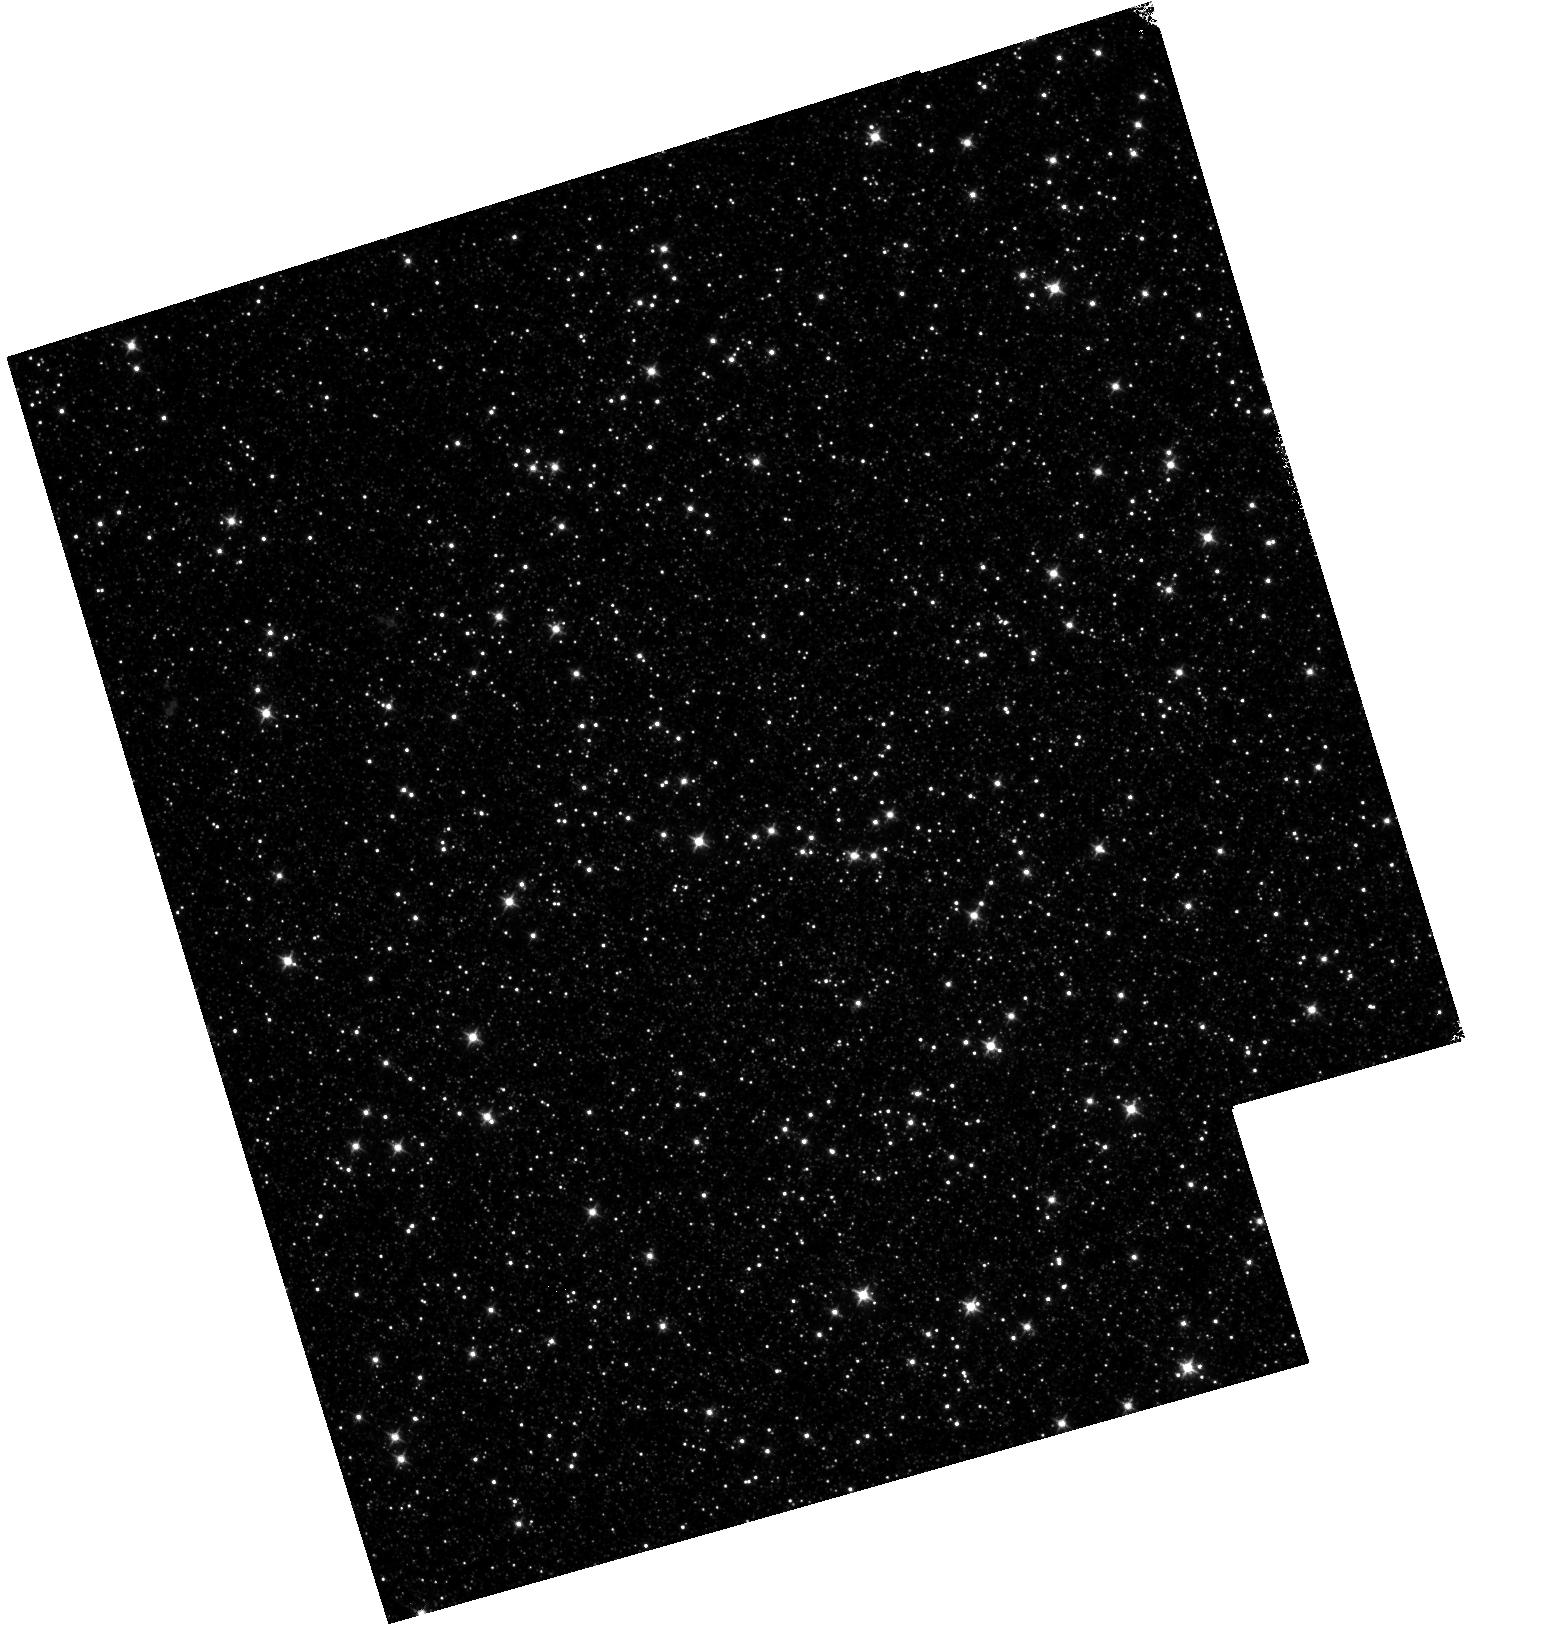
Target: OMEGACEN
Instrument: WFC3/IR
Filter: F098M
Exposure: 18 min
Observation ID: hst_12340_02_wfc3_ir_f098m_iblq02

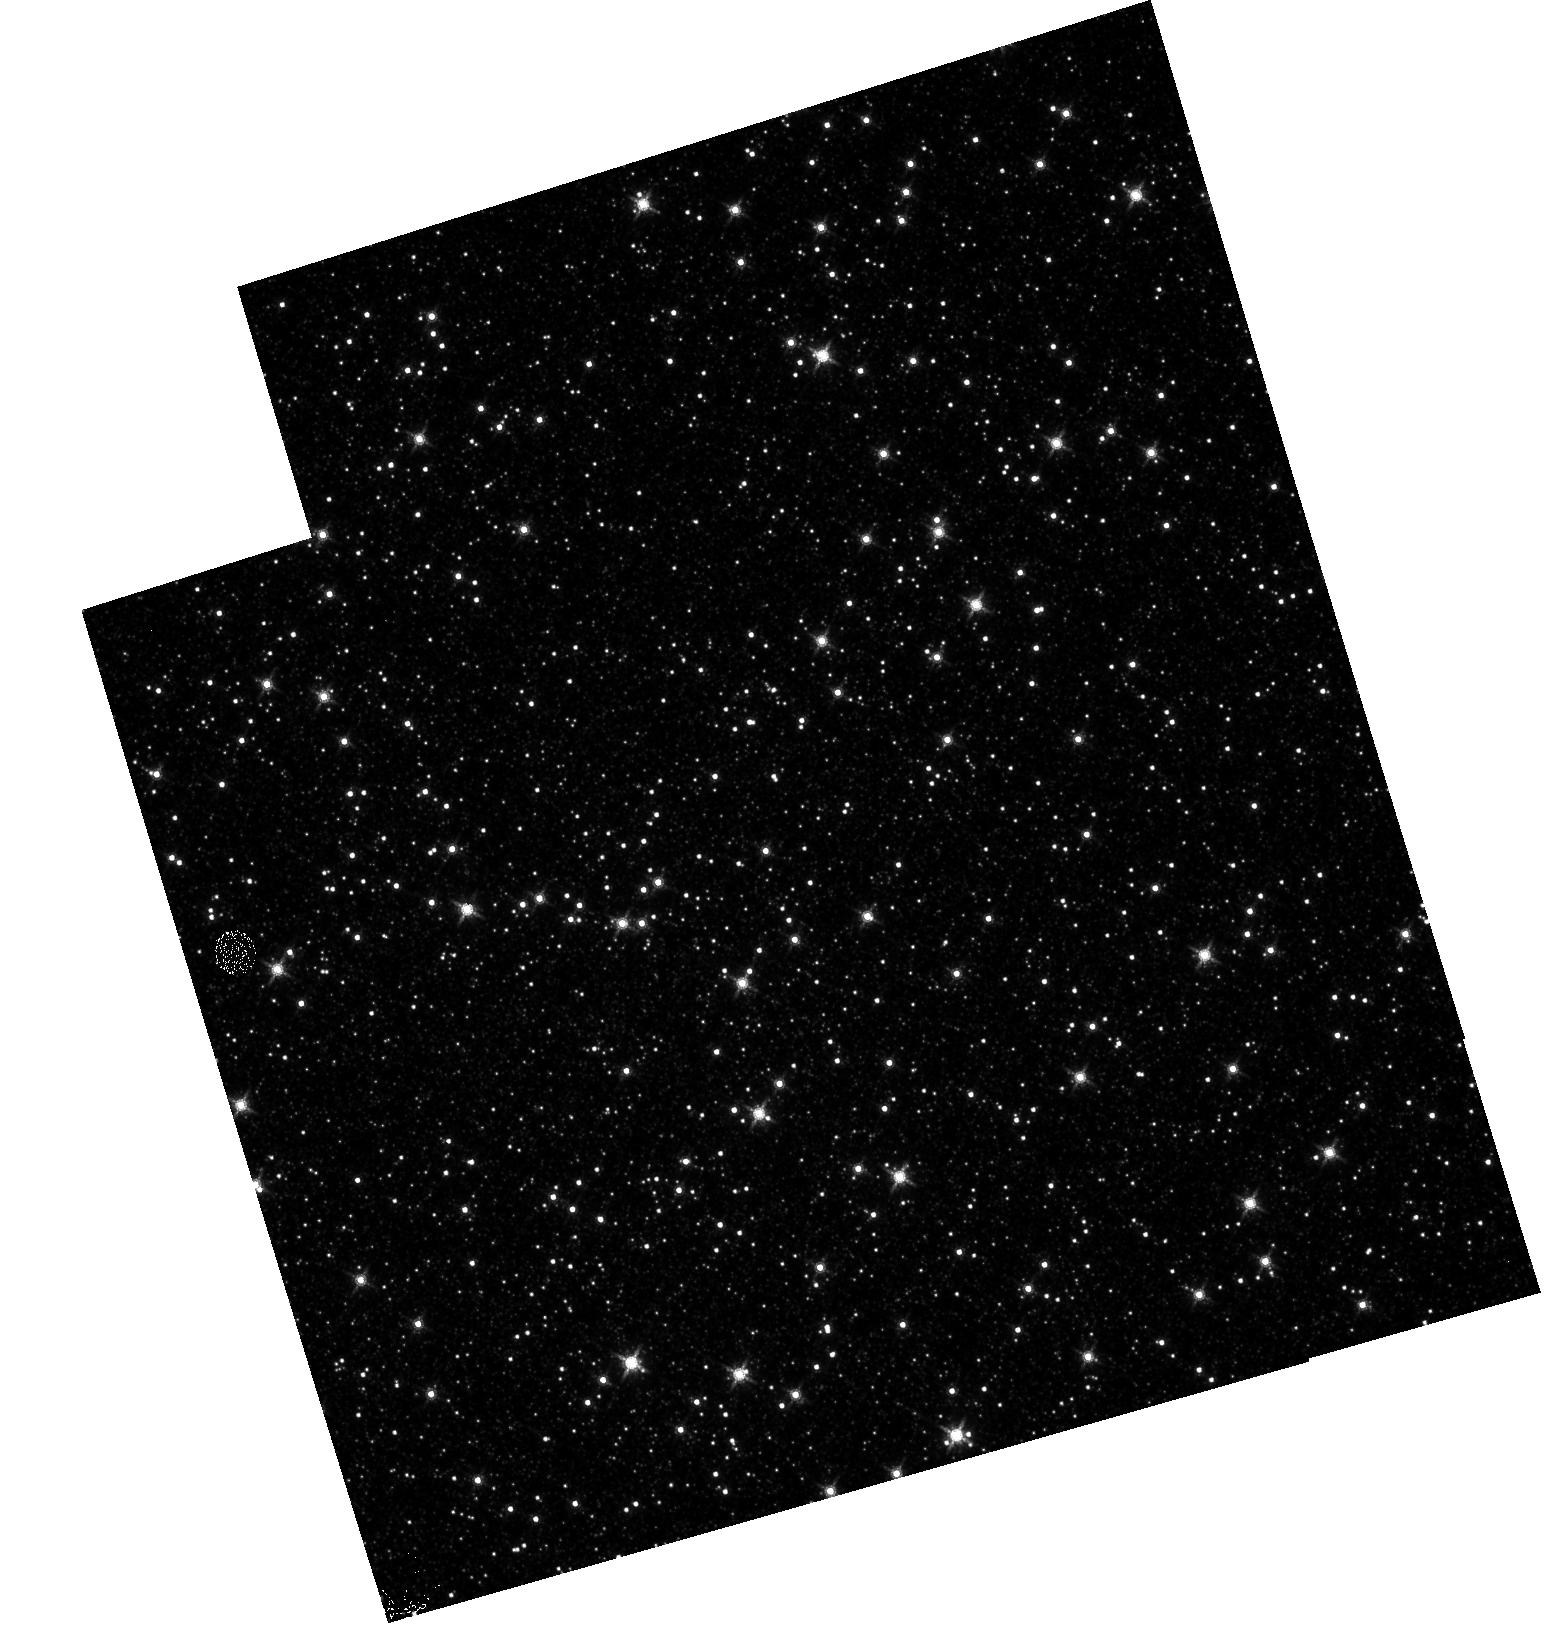
Target: OMEGACEN
Instrument: WFC3/IR
Filter: F160W
Exposure: 13 min
Observation ID: hst_12340_01_wfc3_ir_f160w_iblq01

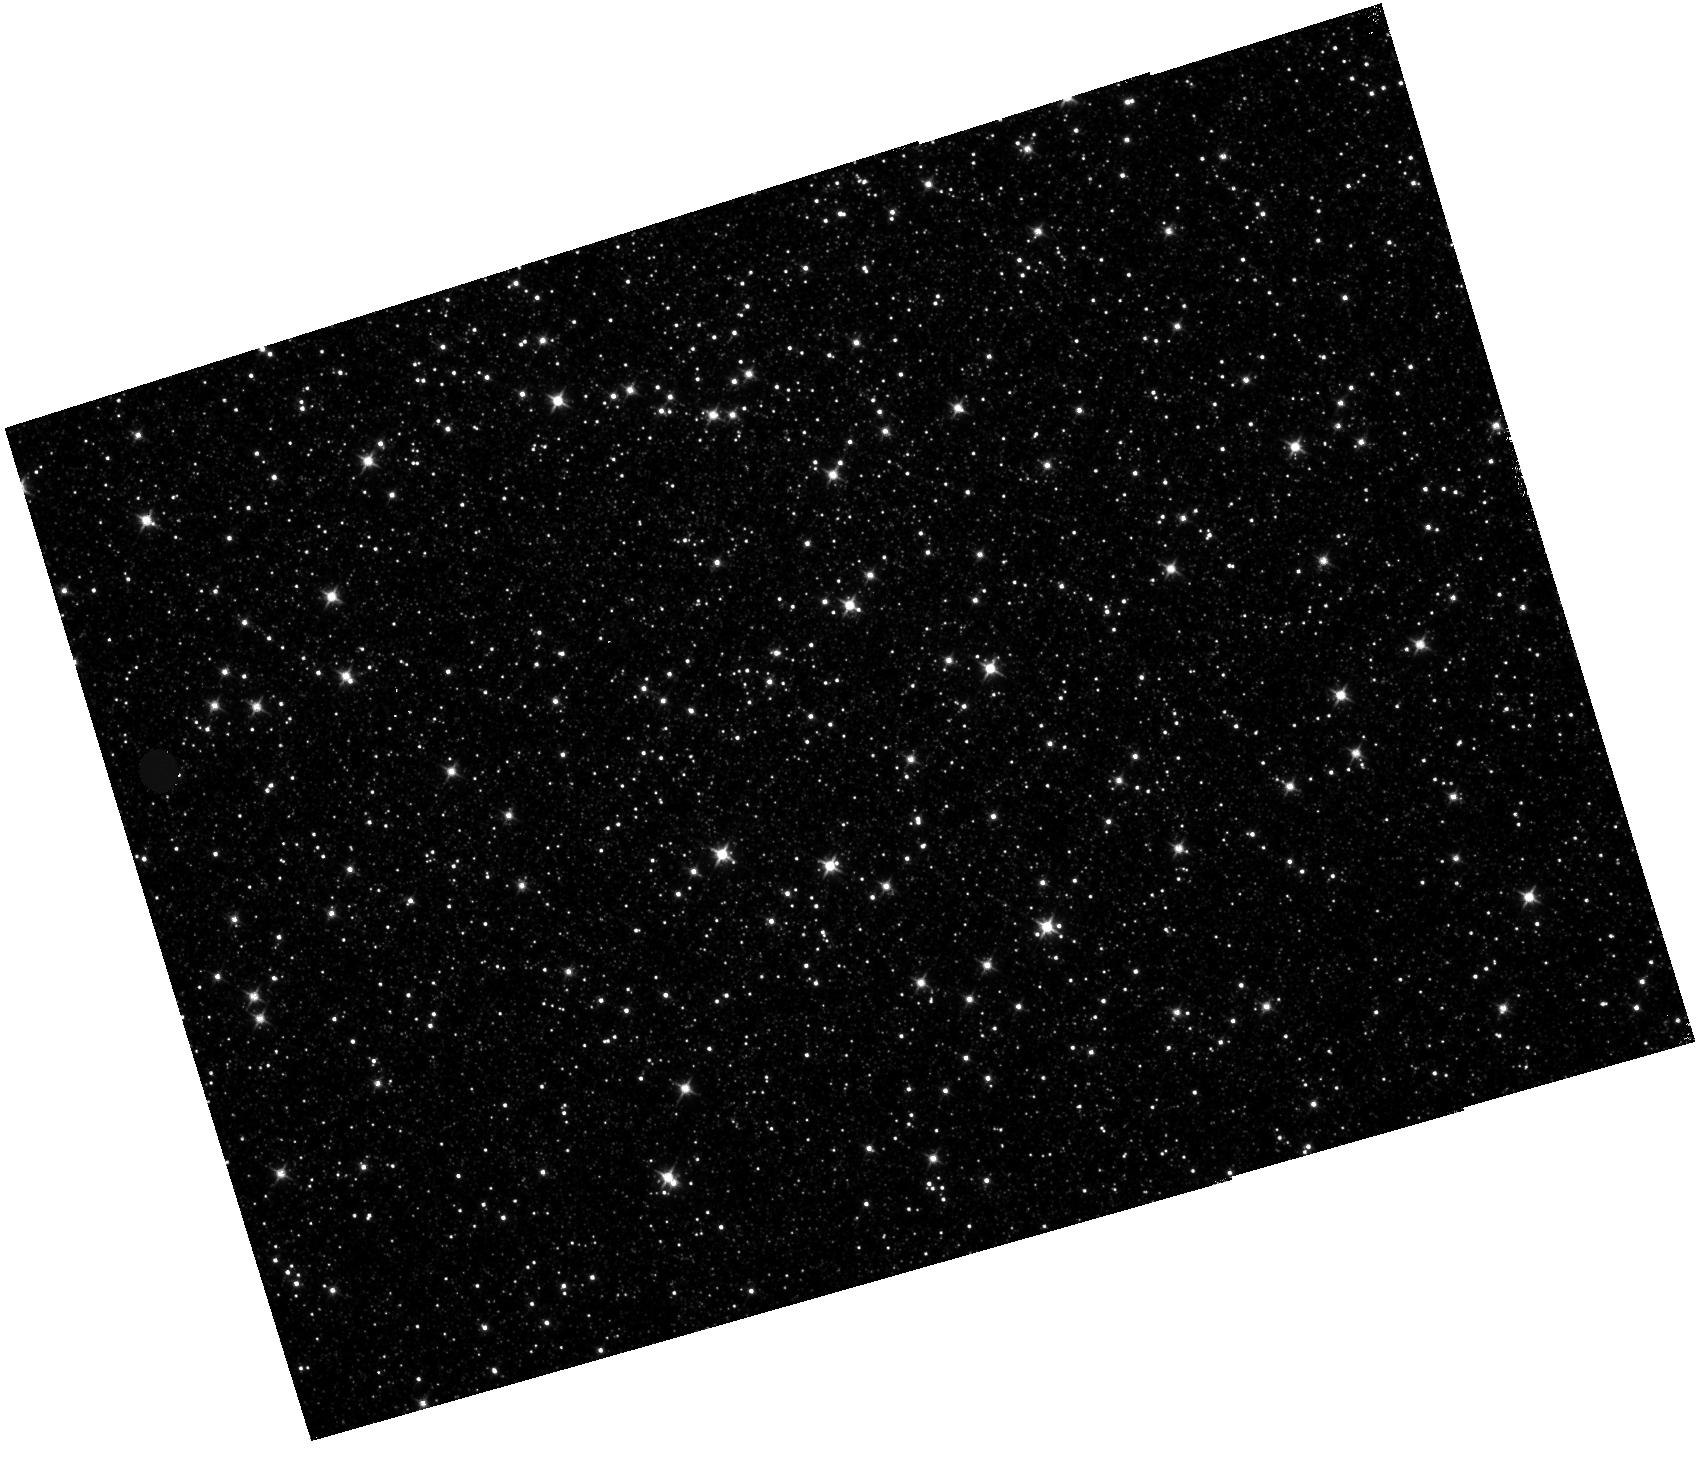
Target: OMEGACEN
Instrument: WFC3/IR
Filter: F110W
Exposure: 11 min
Observation ID: hst_12340_03_wfc3_ir_f110w_iblq03

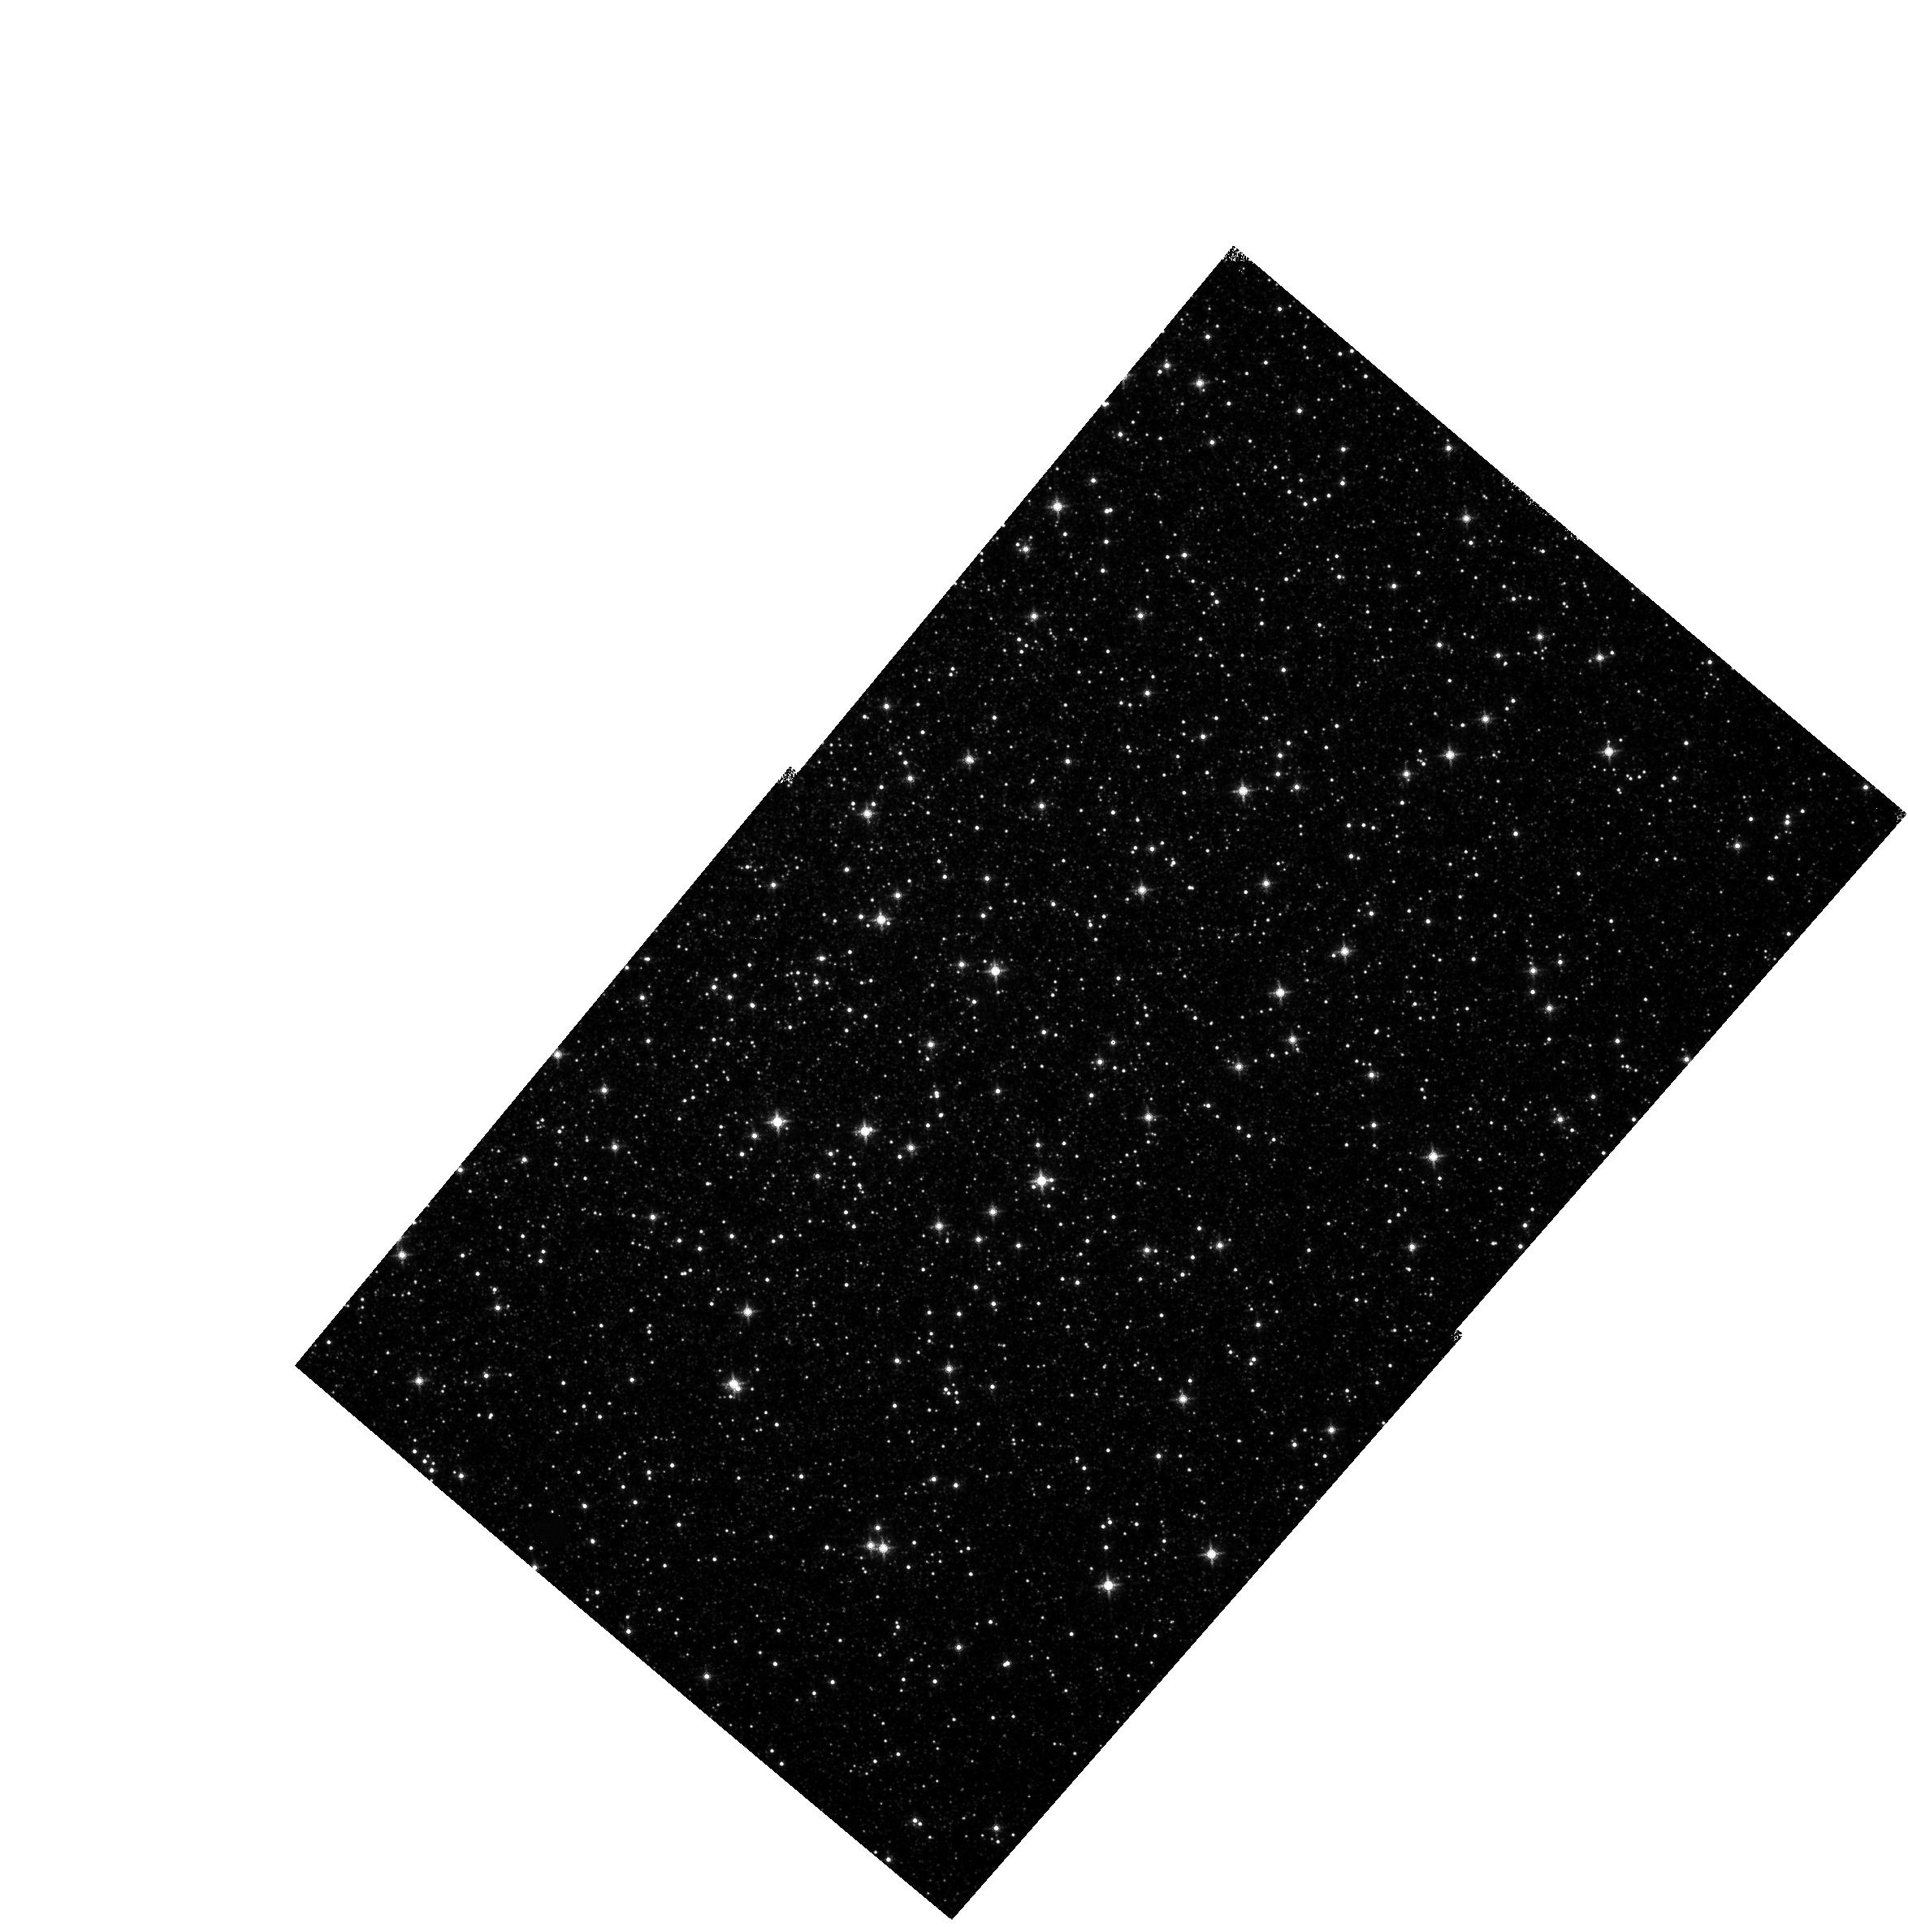
Target: OMEGACEN
Instrument: WFC3/IR
Filter: F139M
Exposure: 17 min
Observation ID: hst_12340_a4_wfc3_ir_f139m_iblqa4

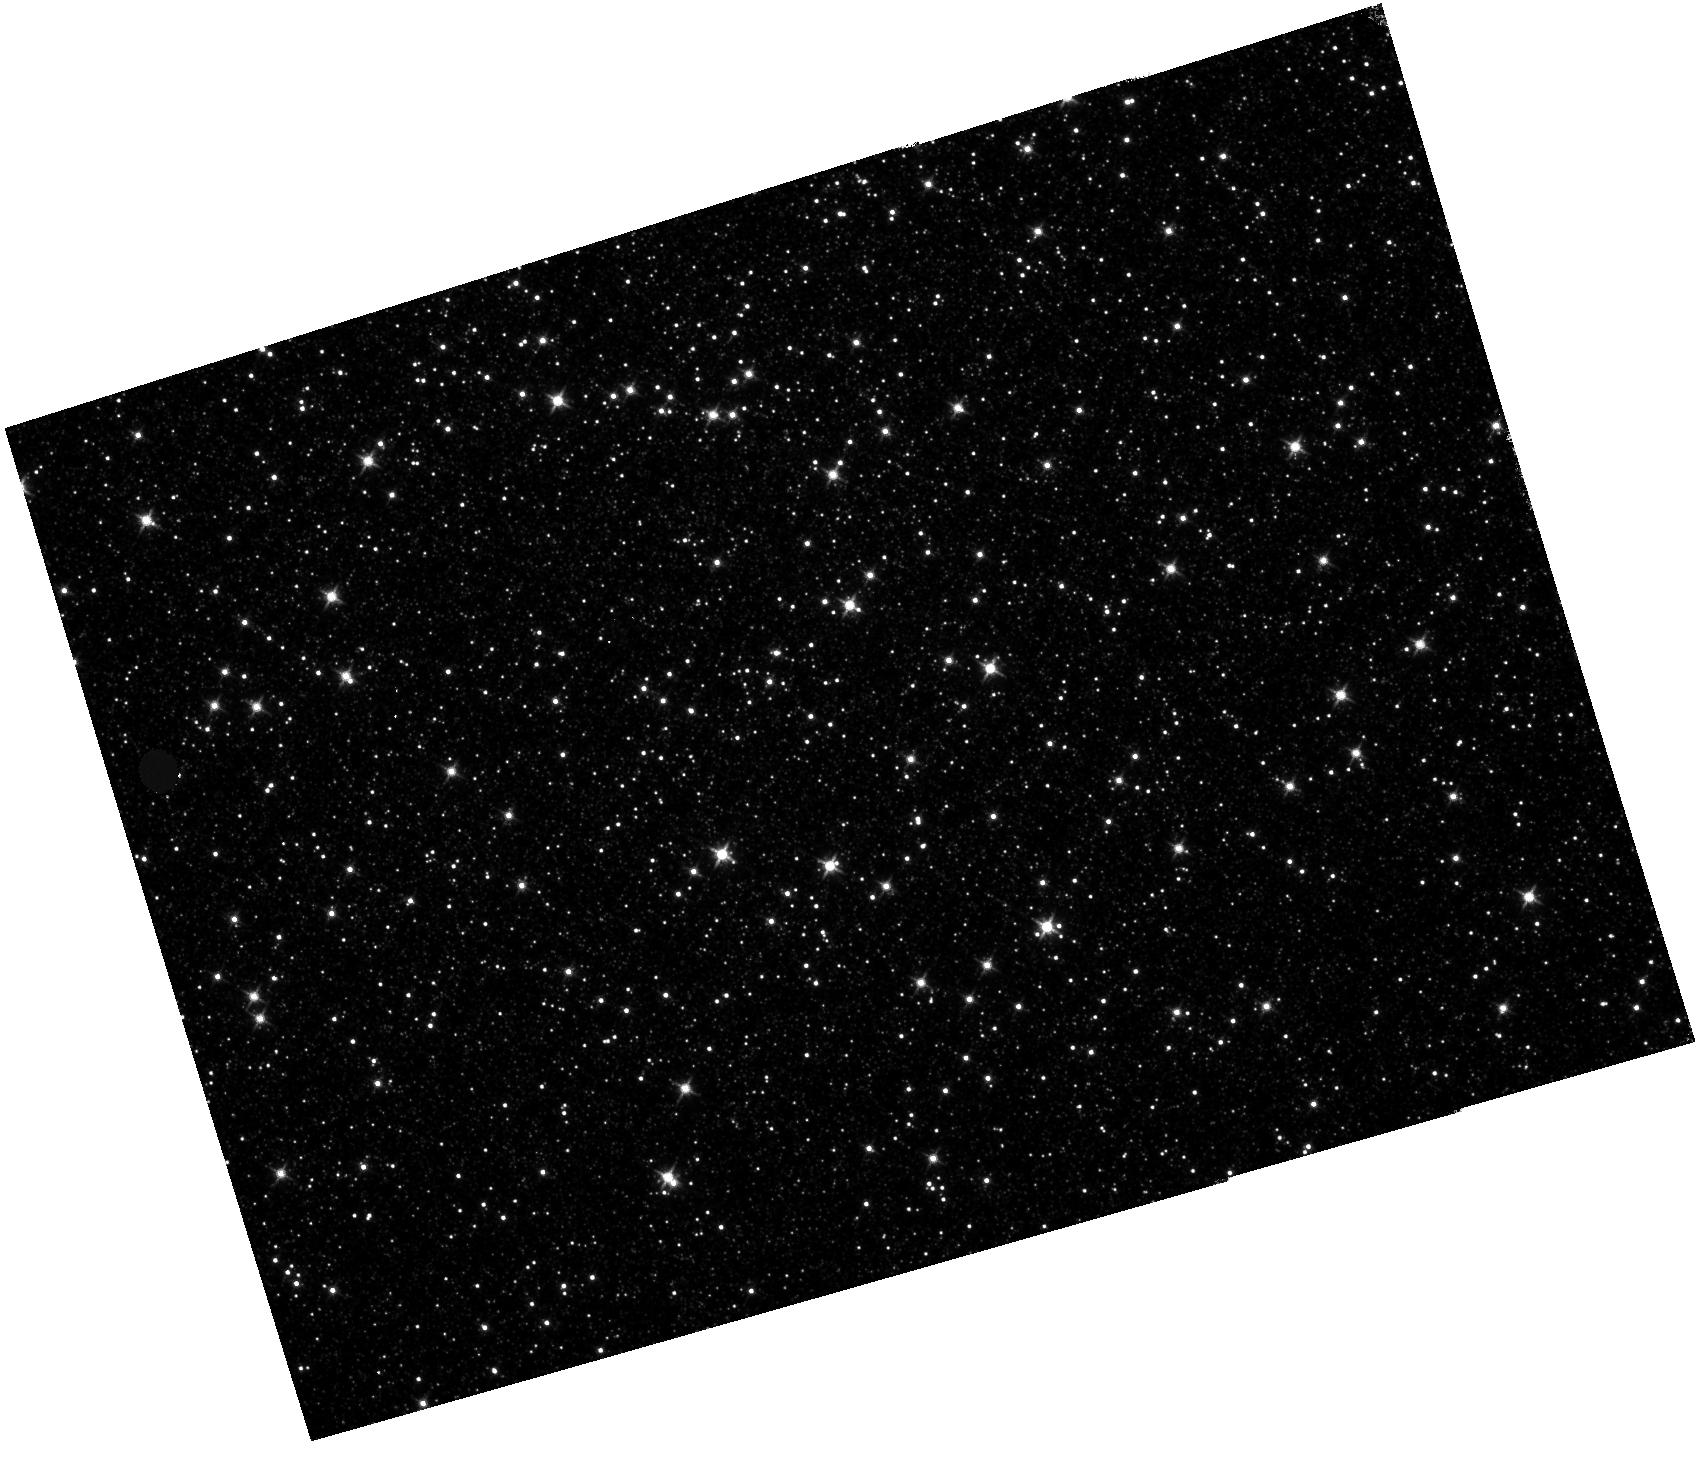
Target: OMEGACEN
Instrument: WFC3/IR
Filter: F125W
Exposure: 14 min
Observation ID: hst_12340_03_wfc3_ir_f125w_iblq03

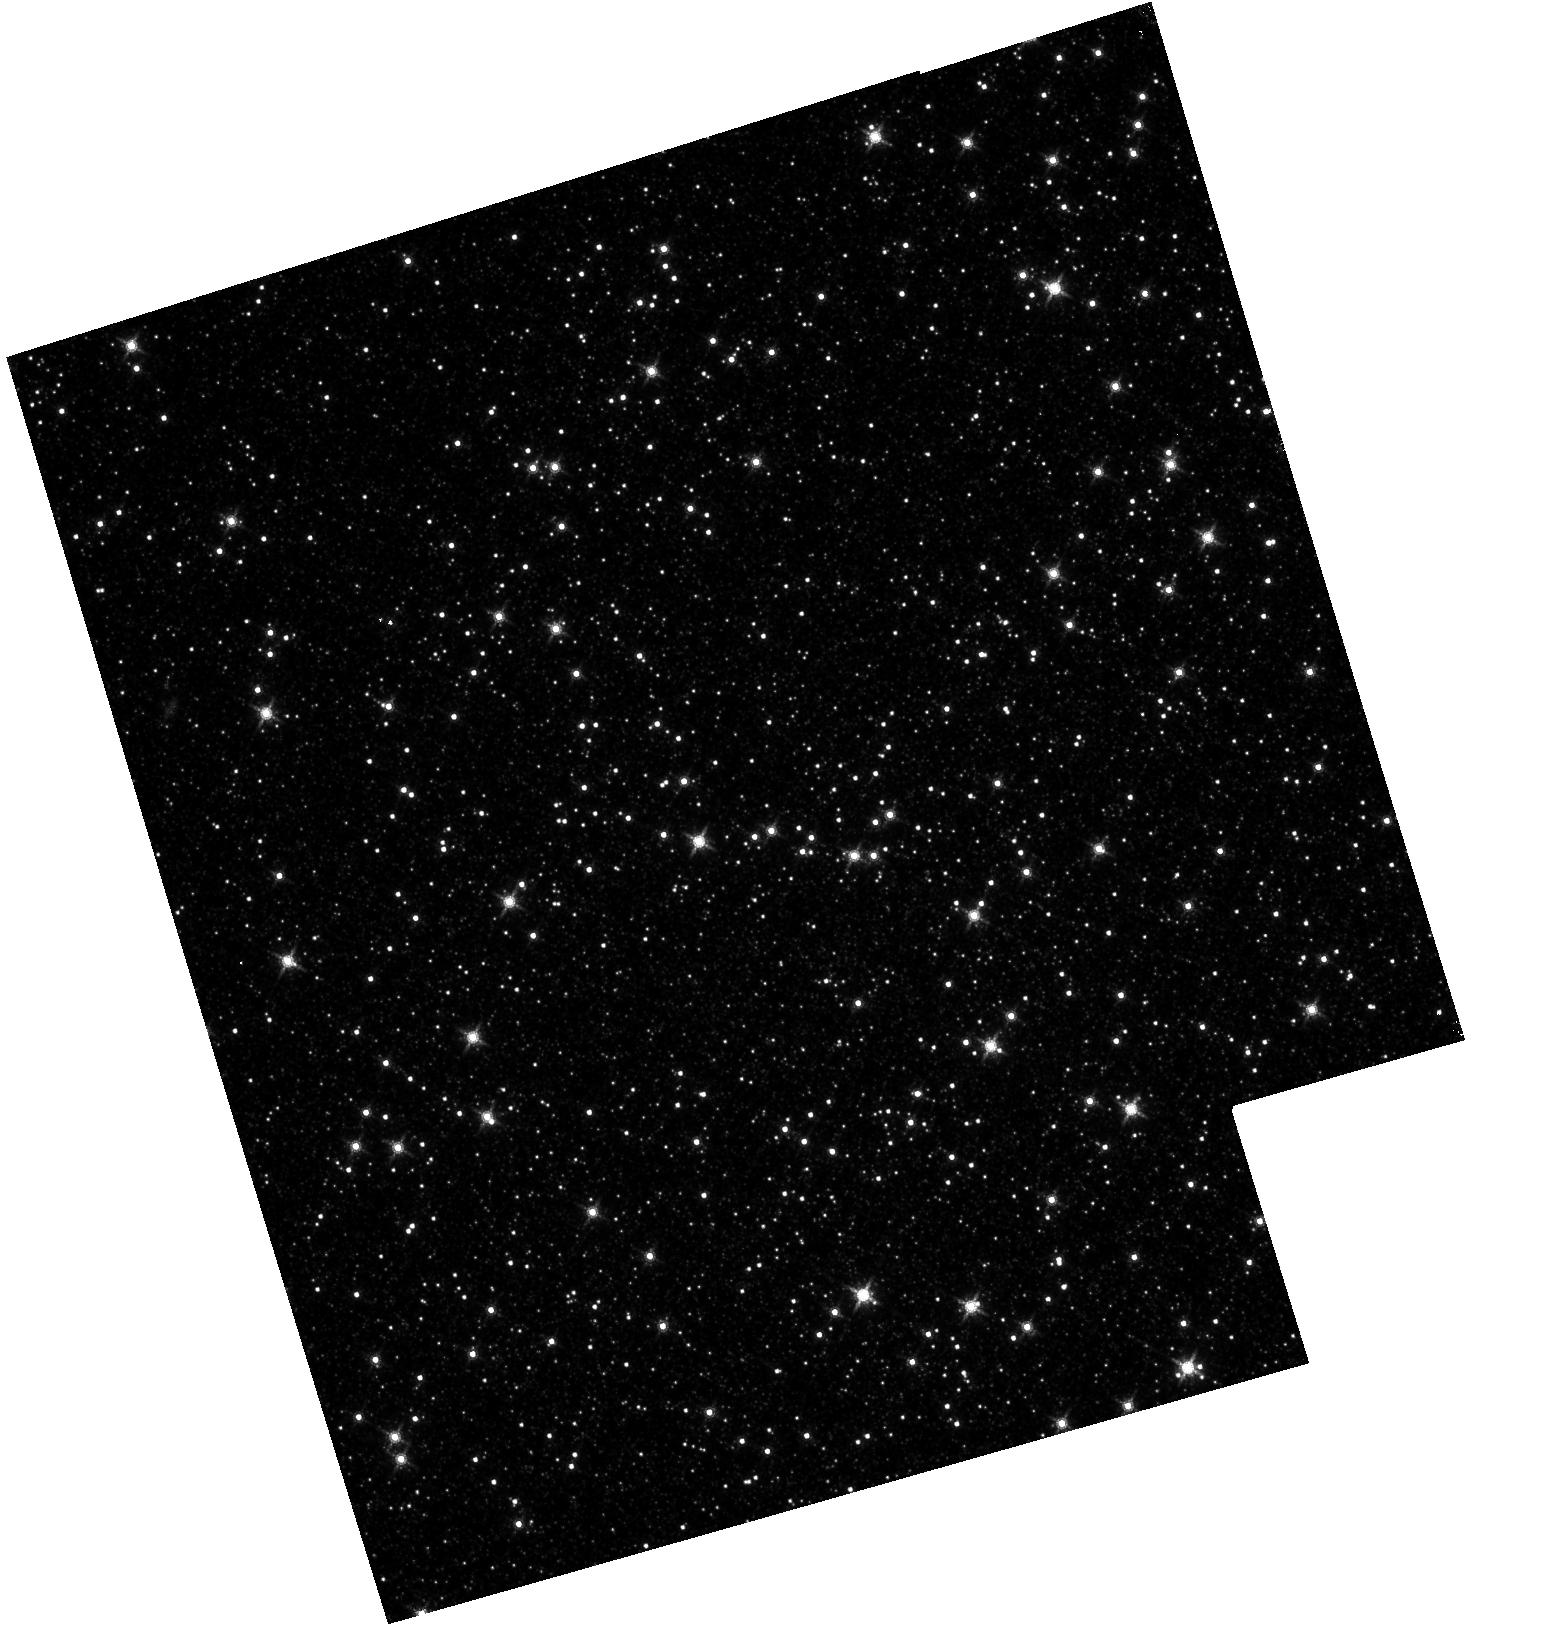
Target: OMEGACEN
Instrument: WFC3/IR
Filter: F160W
Exposure: 13 min
Observation ID: hst_12340_02_wfc3_ir_f160w_iblq02

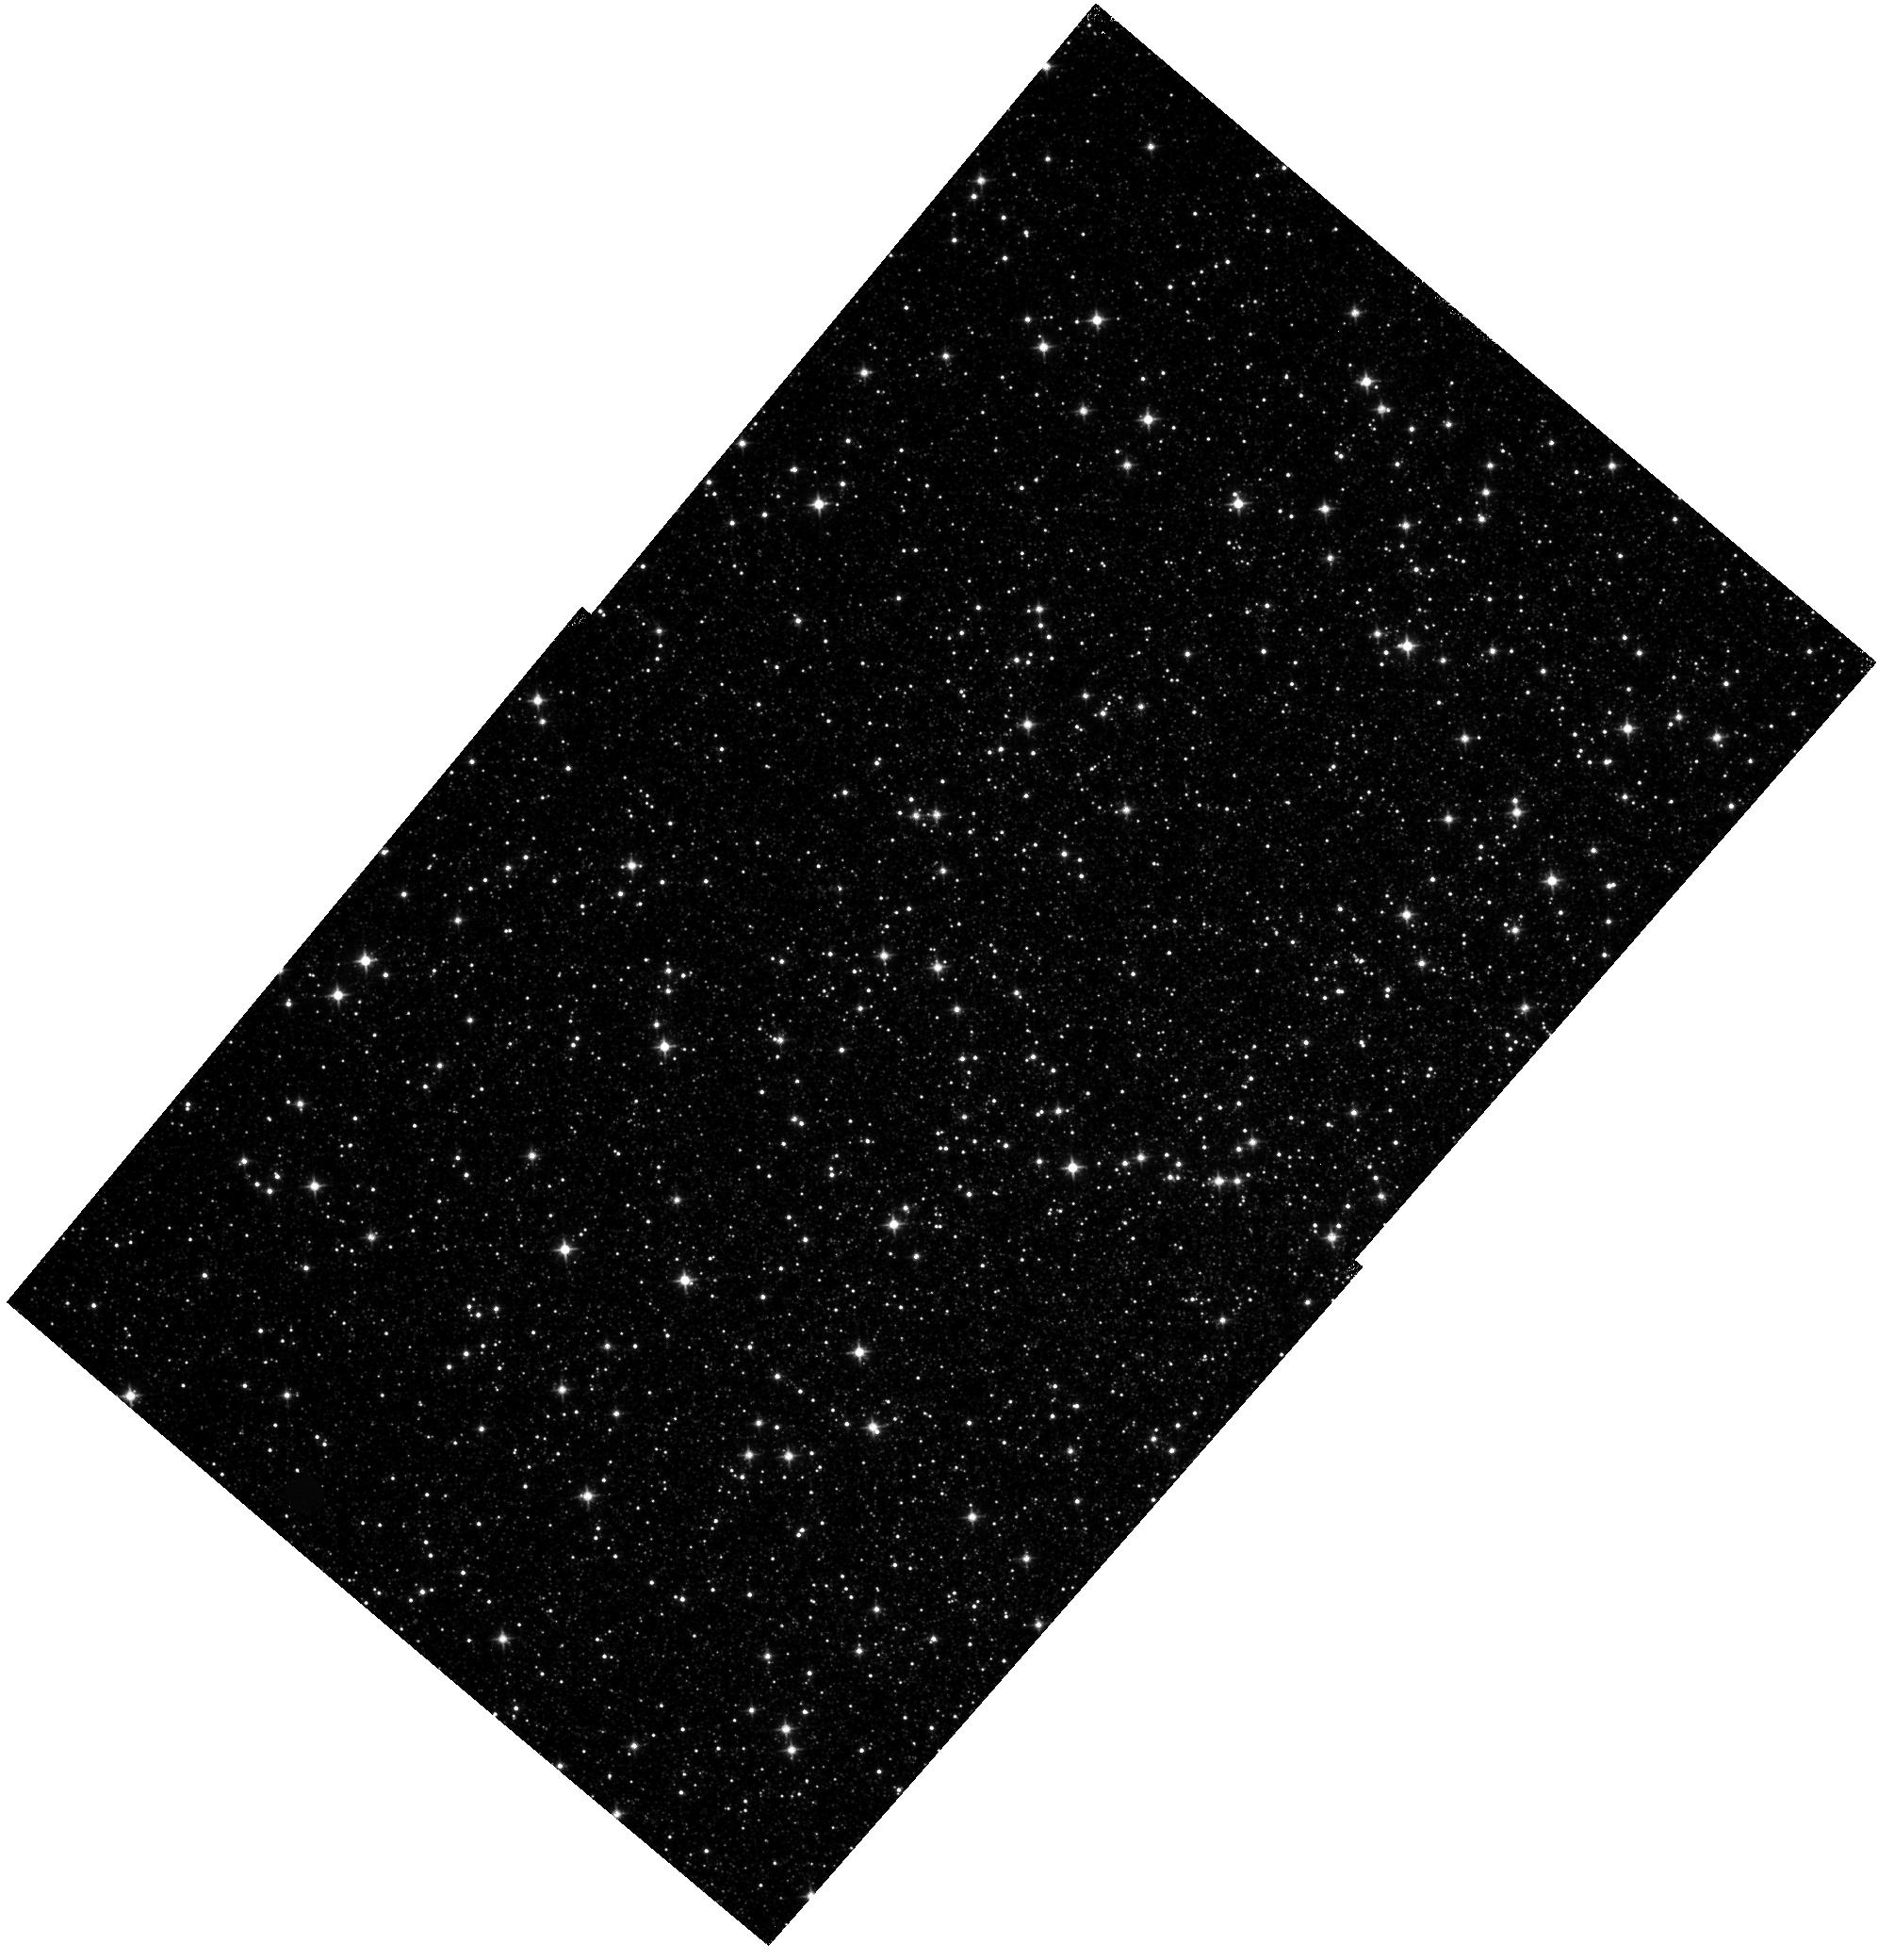
Target: OMEGACEN
Instrument: WFC3/IR
Filter: F110W
Exposure: 8 min
Observation ID: hst_12340_04_wfc3_ir_f110w_iblq04

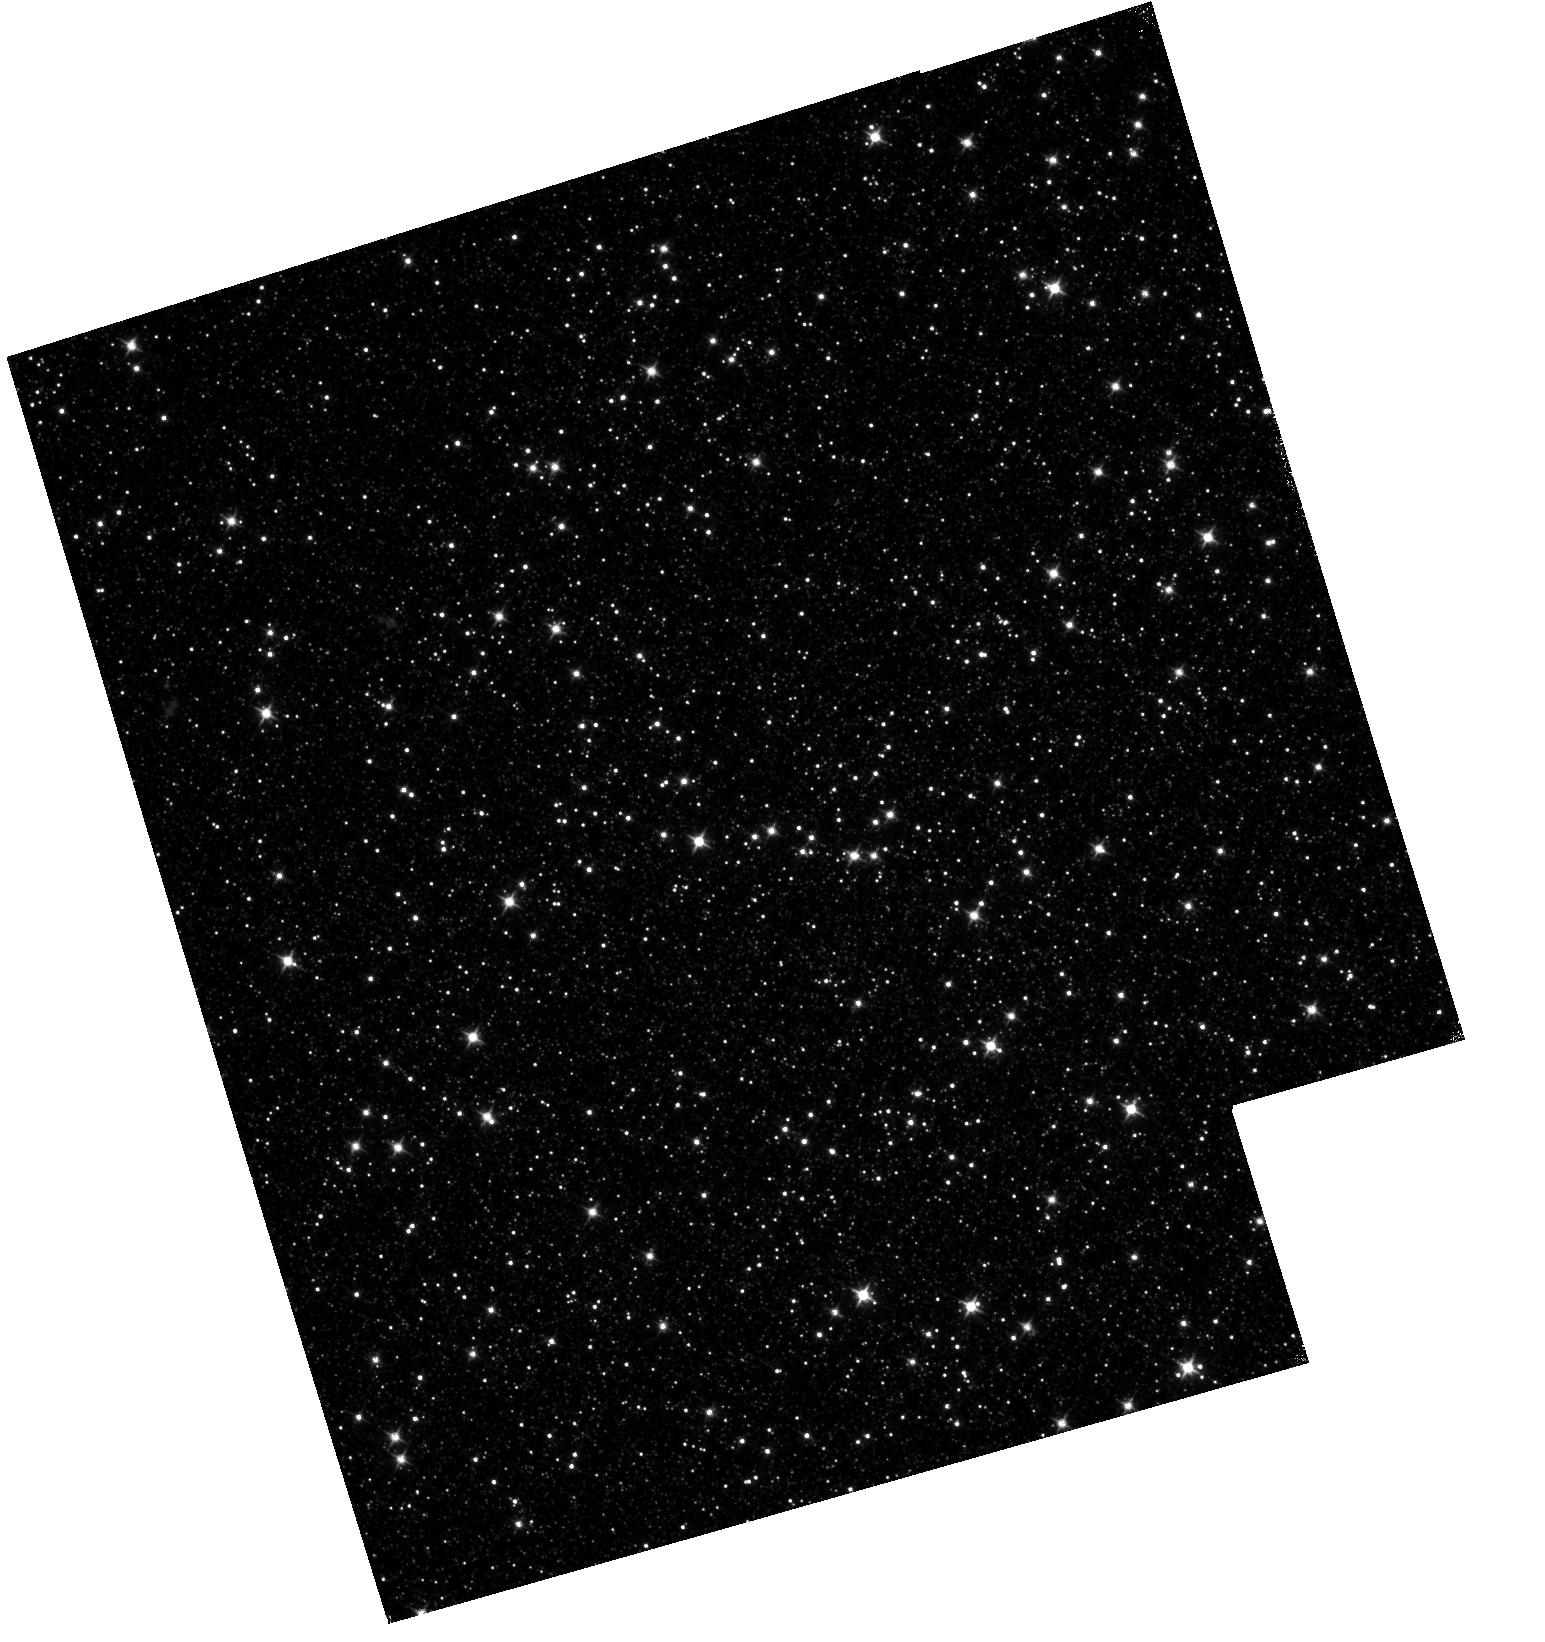
Target: OMEGACEN
Instrument: WFC3/IR
Filter: F110W
Exposure: 11 min
Observation ID: hst_12340_02_wfc3_ir_f110w_iblq02

IR L-Flat Correction (PI: Dahlen, Tomas)

Observations of globular cluster Omega Cen at multiple infrared wavelengths of IR detector will be used to derive filter dependency of low-frequency sensitivity (L_flat fields) across of IR detector. These observations complements the Cycle 17 observations by adding a fourth orientation to help get a symmetric and even coverage of the FOV. Also, special dither steps are included in this cycle to increase the statistics in the areas around the edges of the FOV.